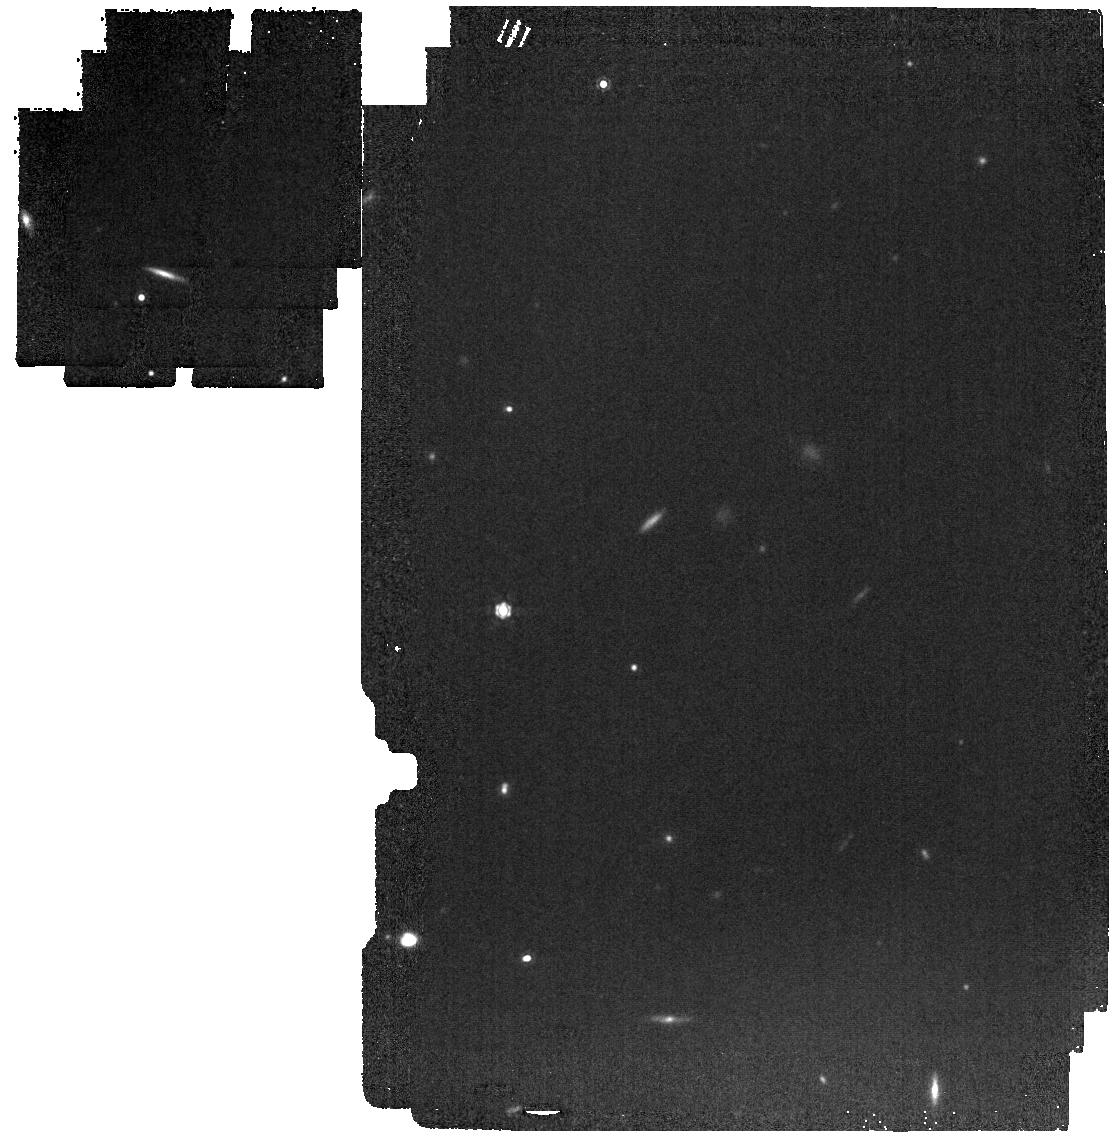
Target: COS-87259
Instrument: MIRI
Filter: F1280W
Exposure: 3 min
Observation ID: jw04877-o001_t001_miri_f1280w

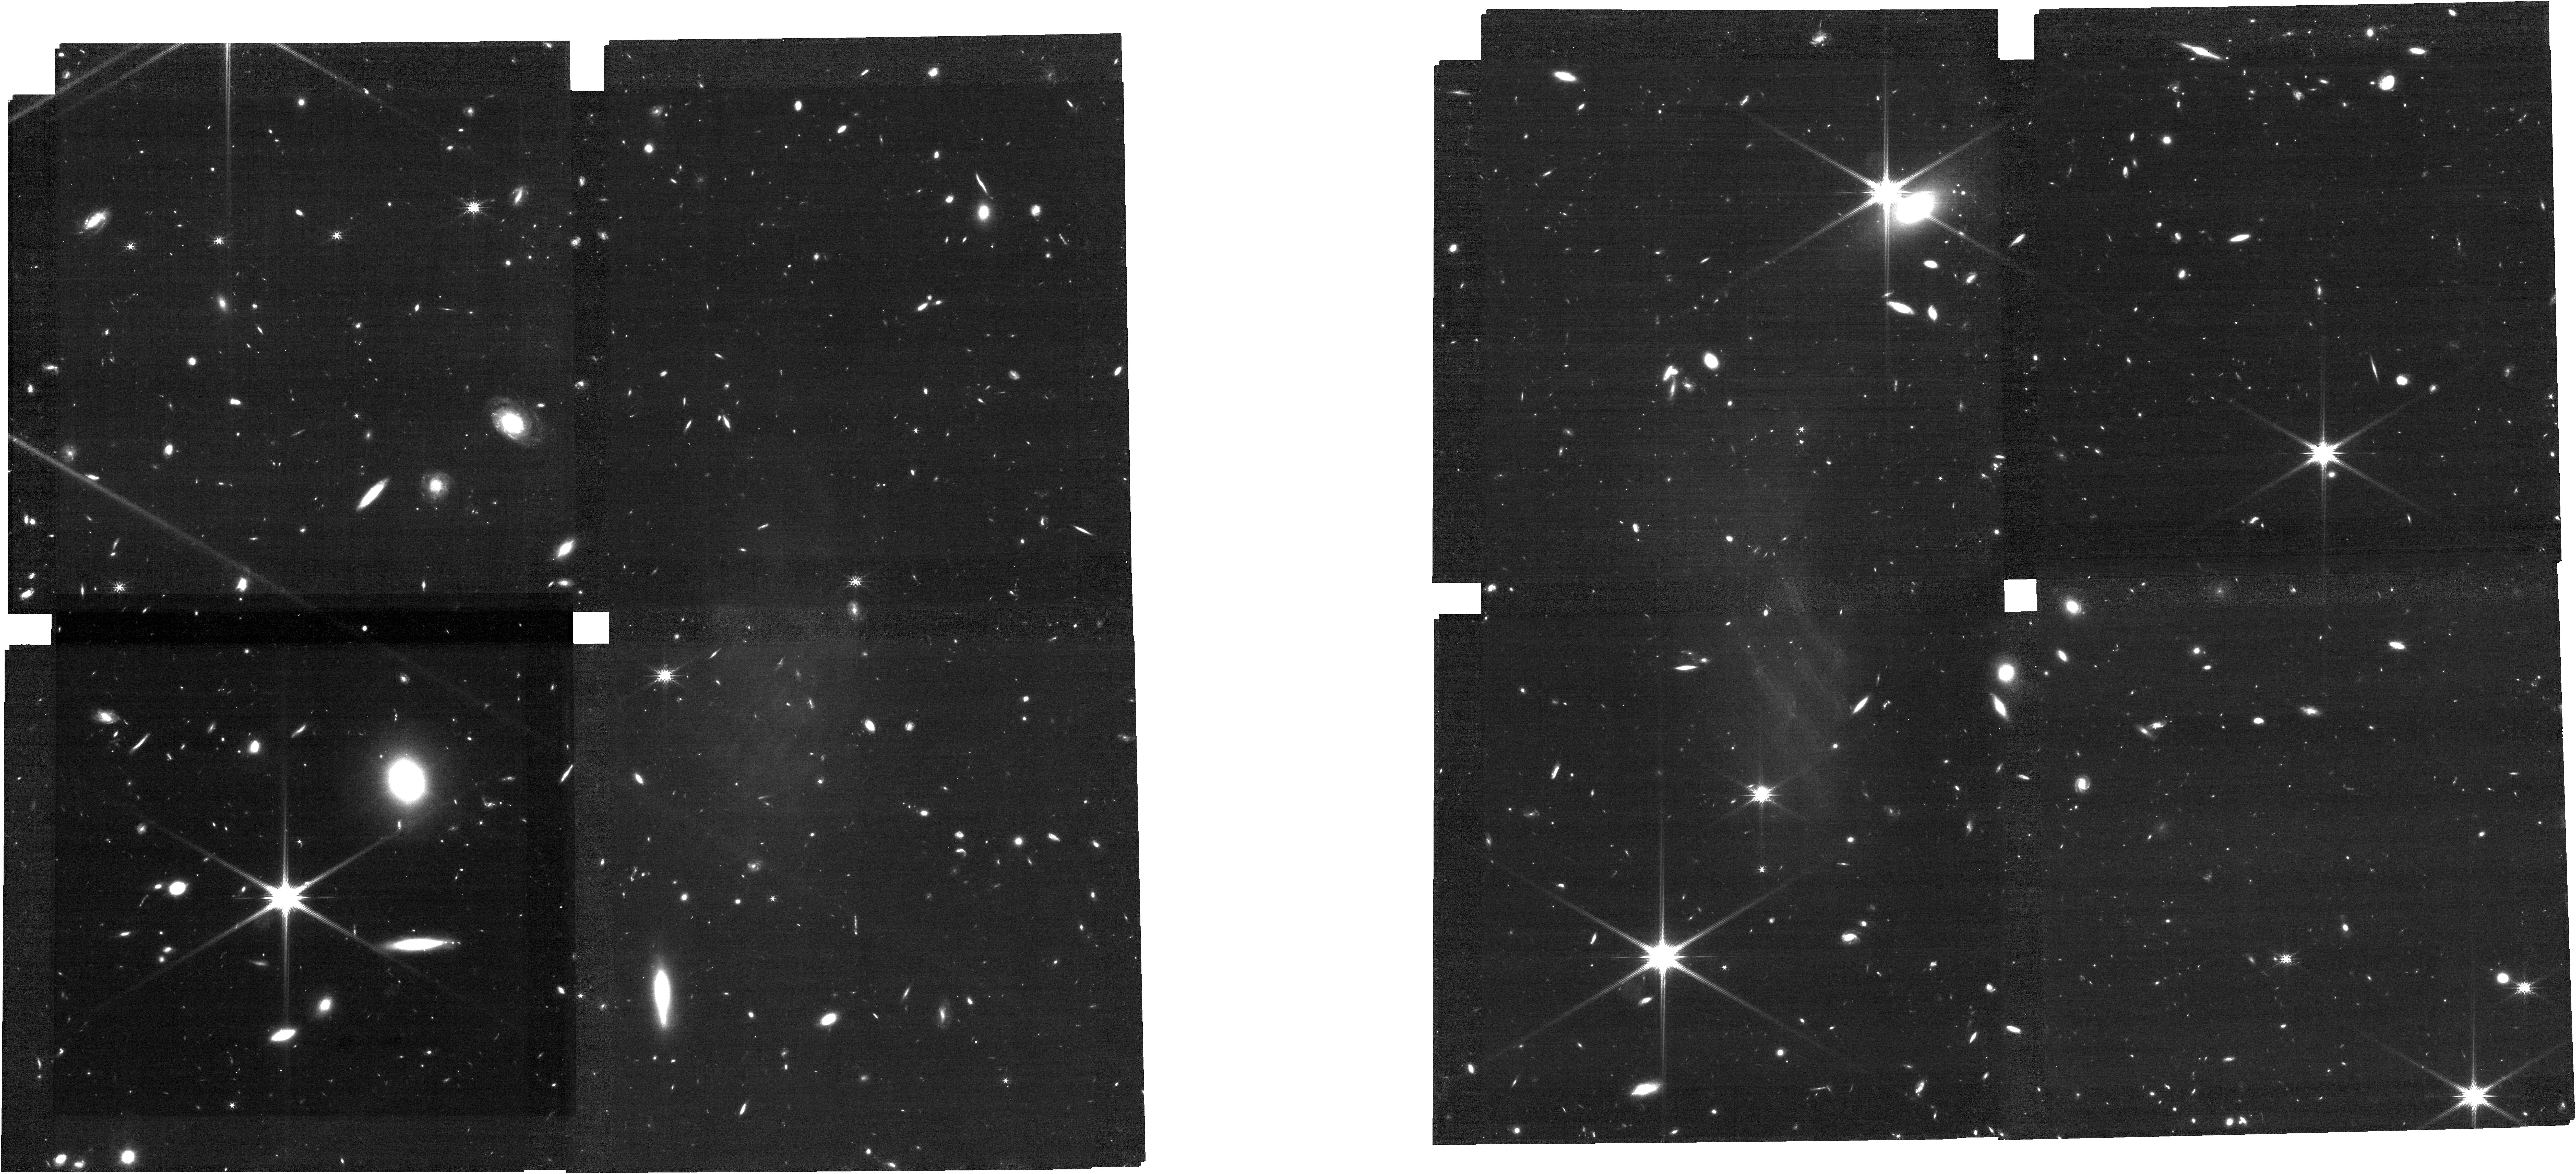
Target: COS-87259
Instrument: NIRCAM
Filter: F200W
Exposure: 53 min
Observation ID: jw04877-o004_t001_nircam_clear-f200w

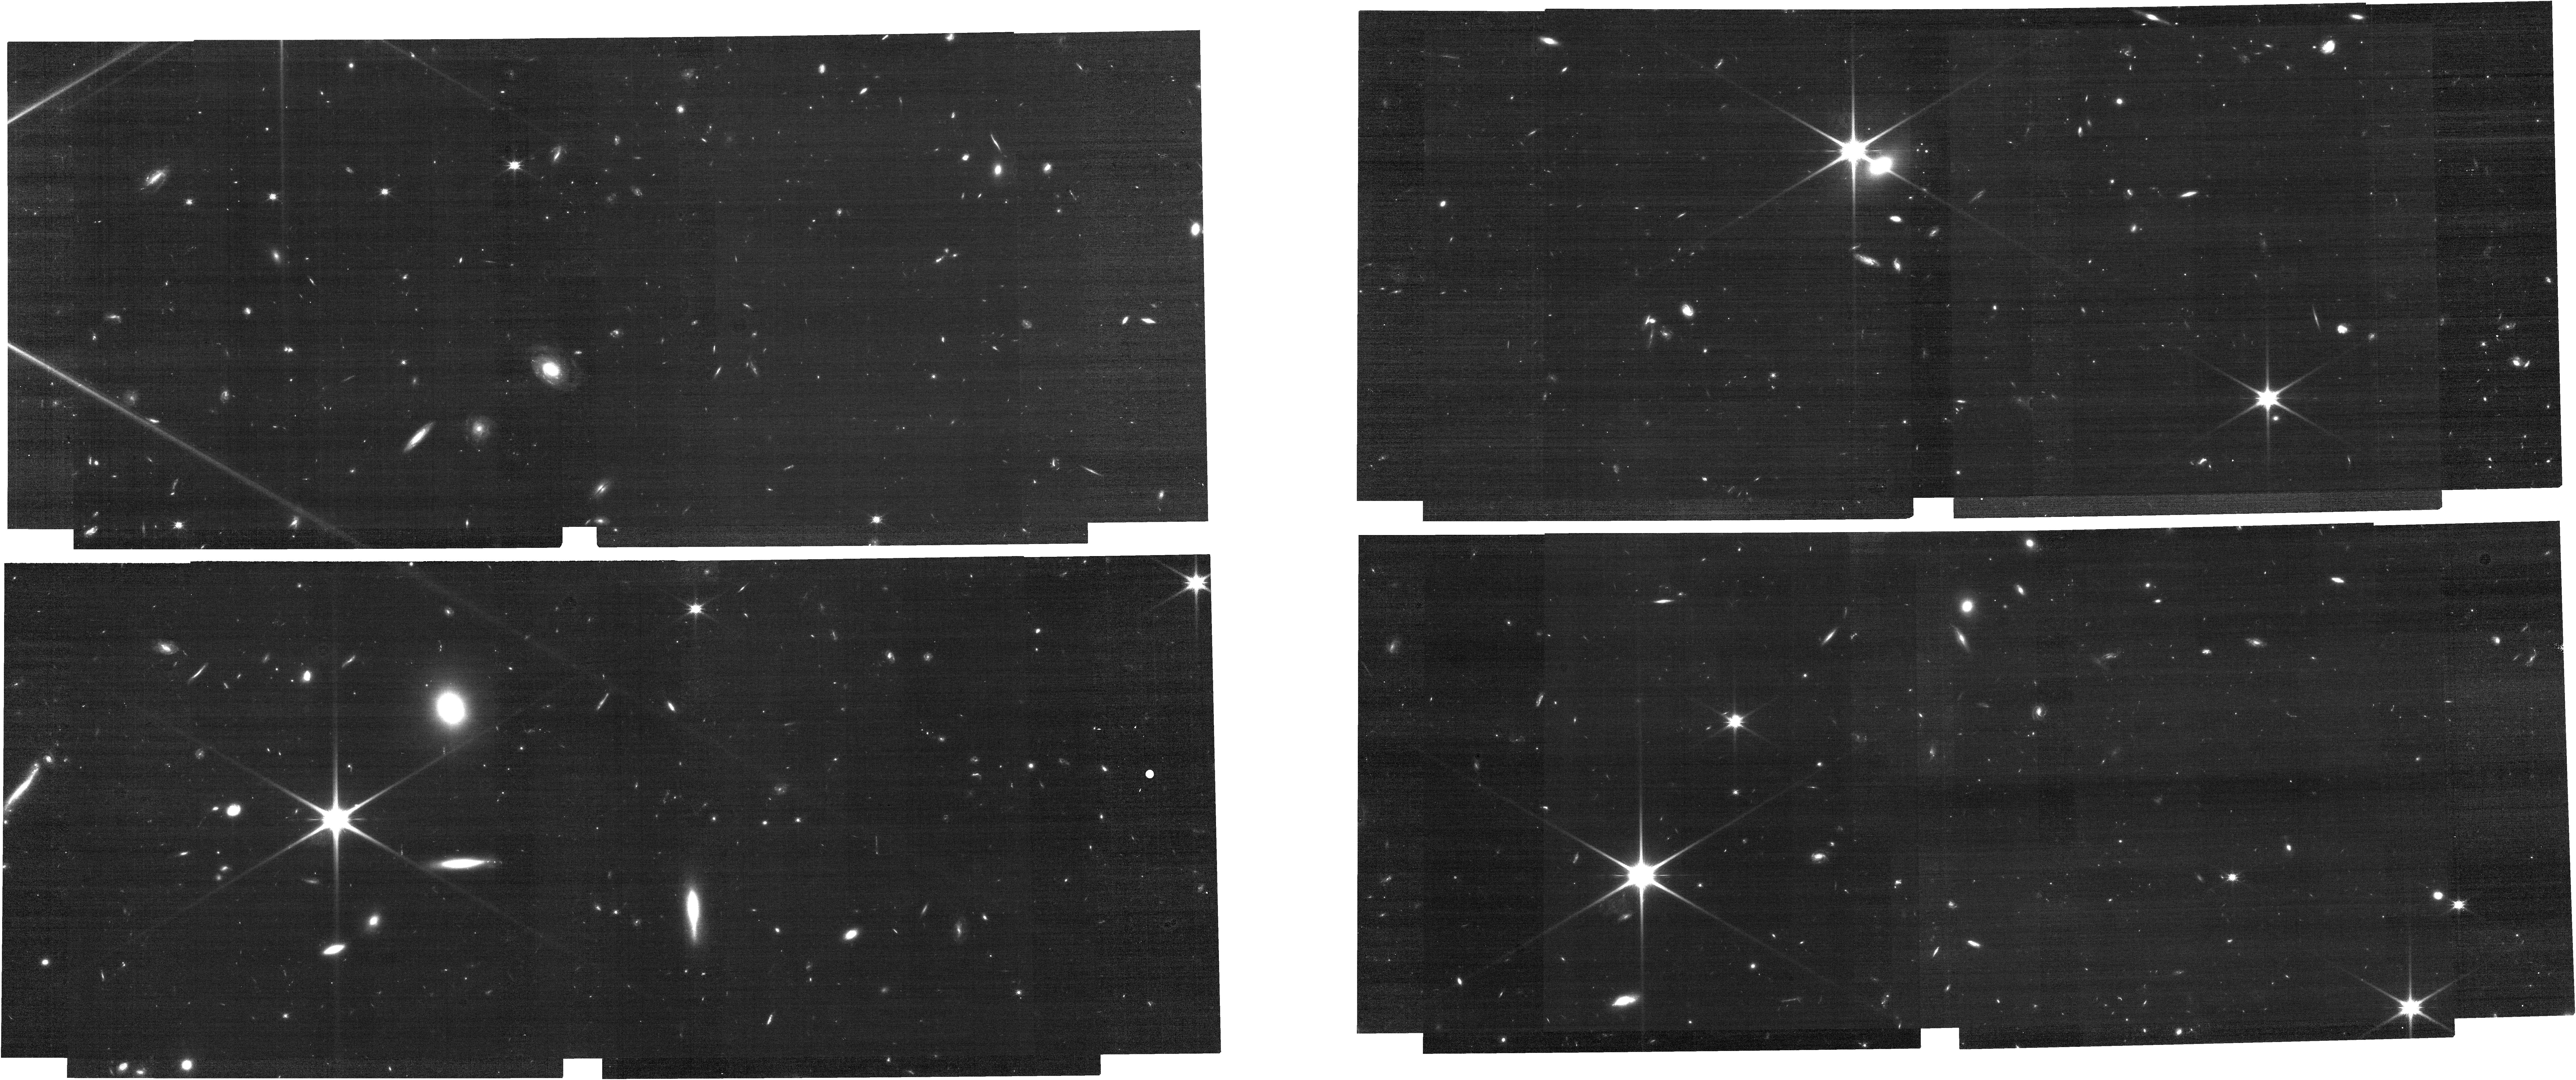
Target: COS-87259
Instrument: NIRCAM
Filter: F115W
Exposure: 26 min
Observation ID: jw04877-o004_t001_nircam_clear-f115w

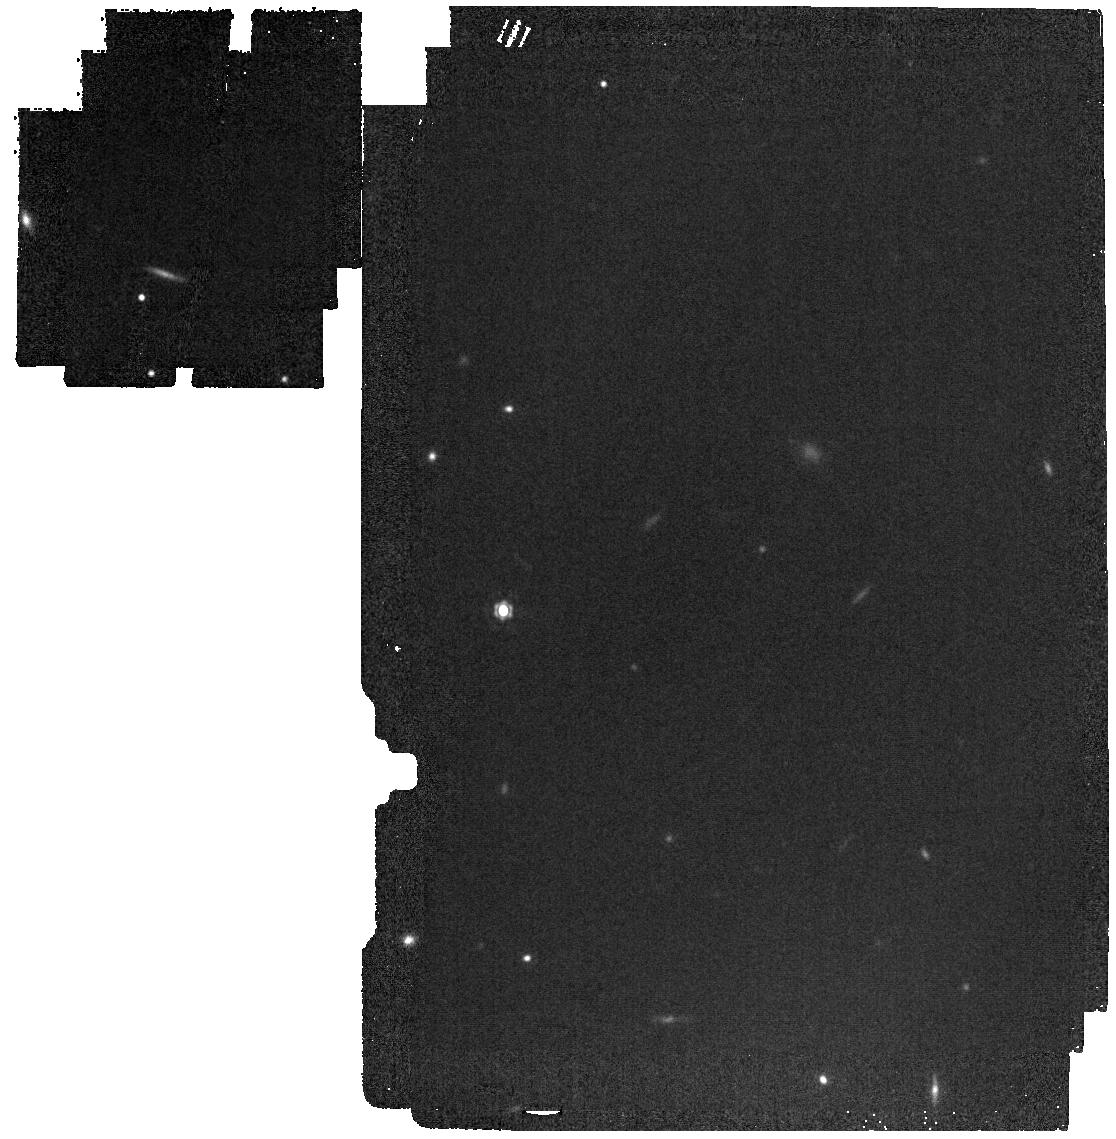
Target: COS-87259
Instrument: MIRI
Filter: F1500W
Exposure: 2 min
Observation ID: jw04877-o001_t001_miri_f1500w

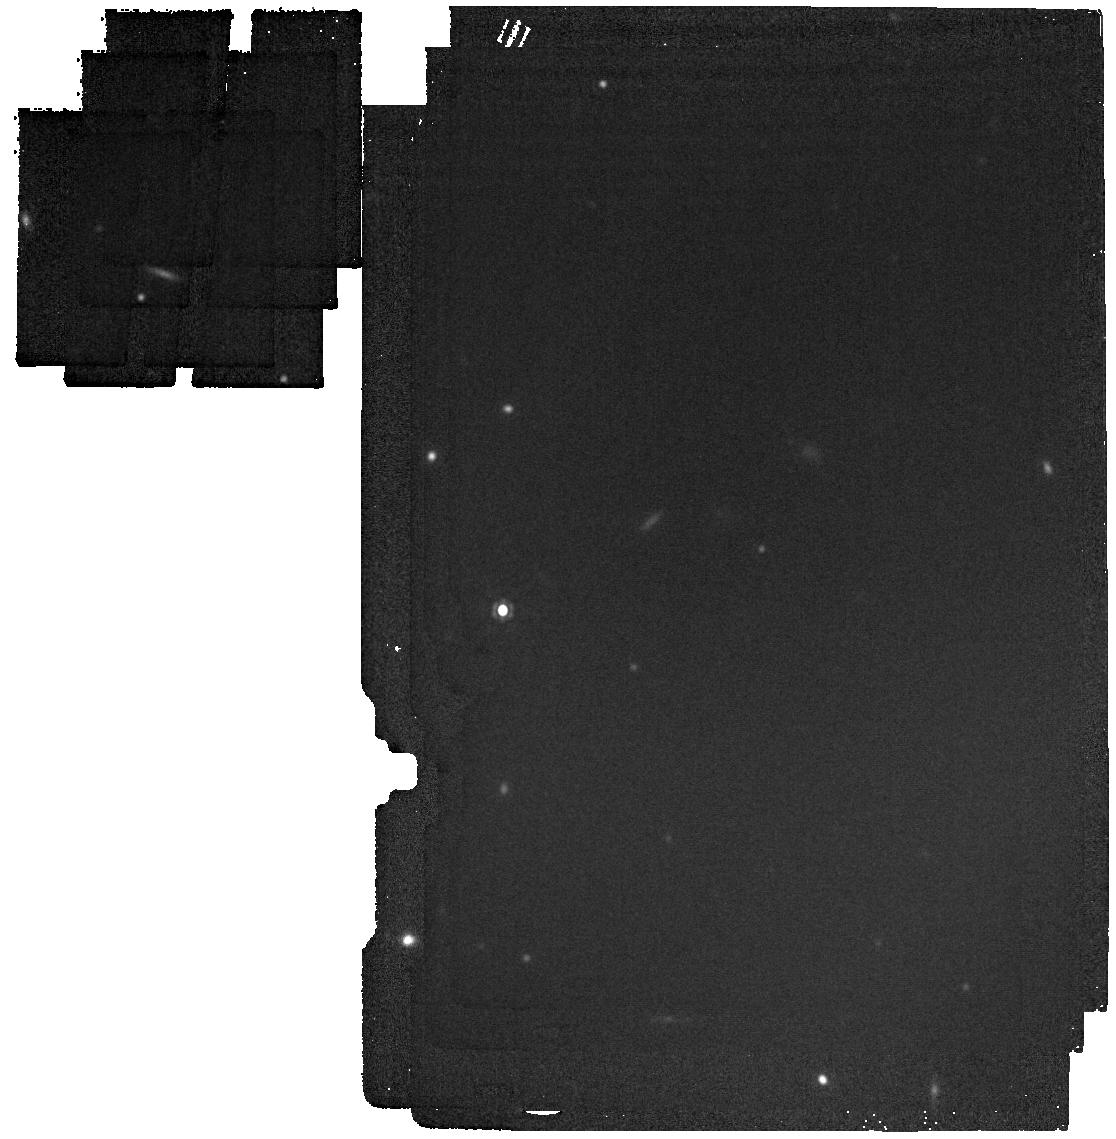
Target: COS-87259
Instrument: MIRI
Filter: F1800W
Exposure: 2 min
Observation ID: jw04877-o001_t001_miri_f1800w

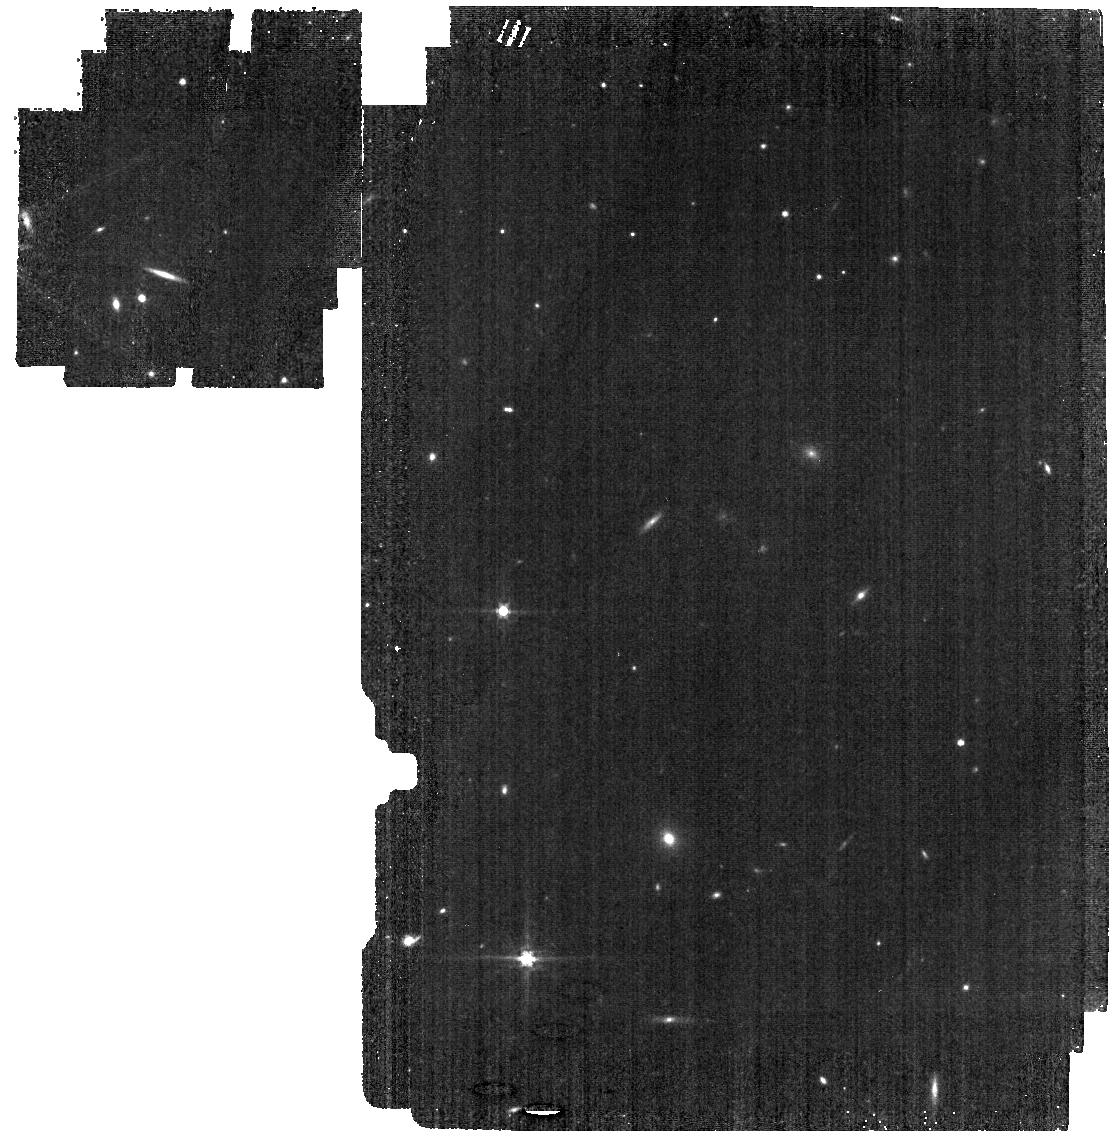
Target: COS-87259
Instrument: MIRI
Filter: F560W
Exposure: 4 min
Observation ID: jw04877-o001_t001_miri_f560w

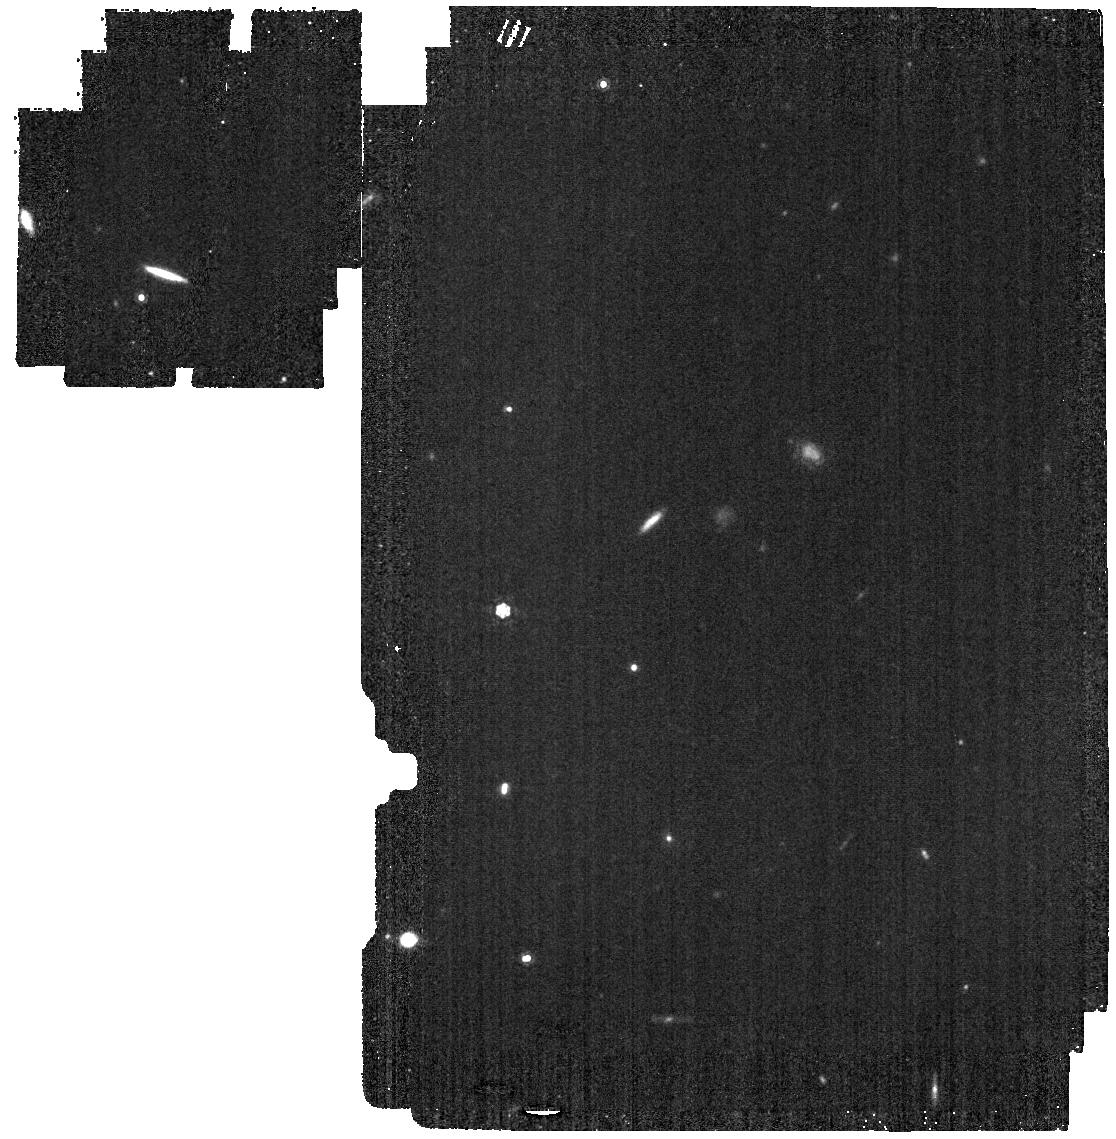
Target: COS-87259
Instrument: MIRI
Filter: F1130W
Exposure: 8 min
Observation ID: jw04877-o001_t001_miri_f1130w

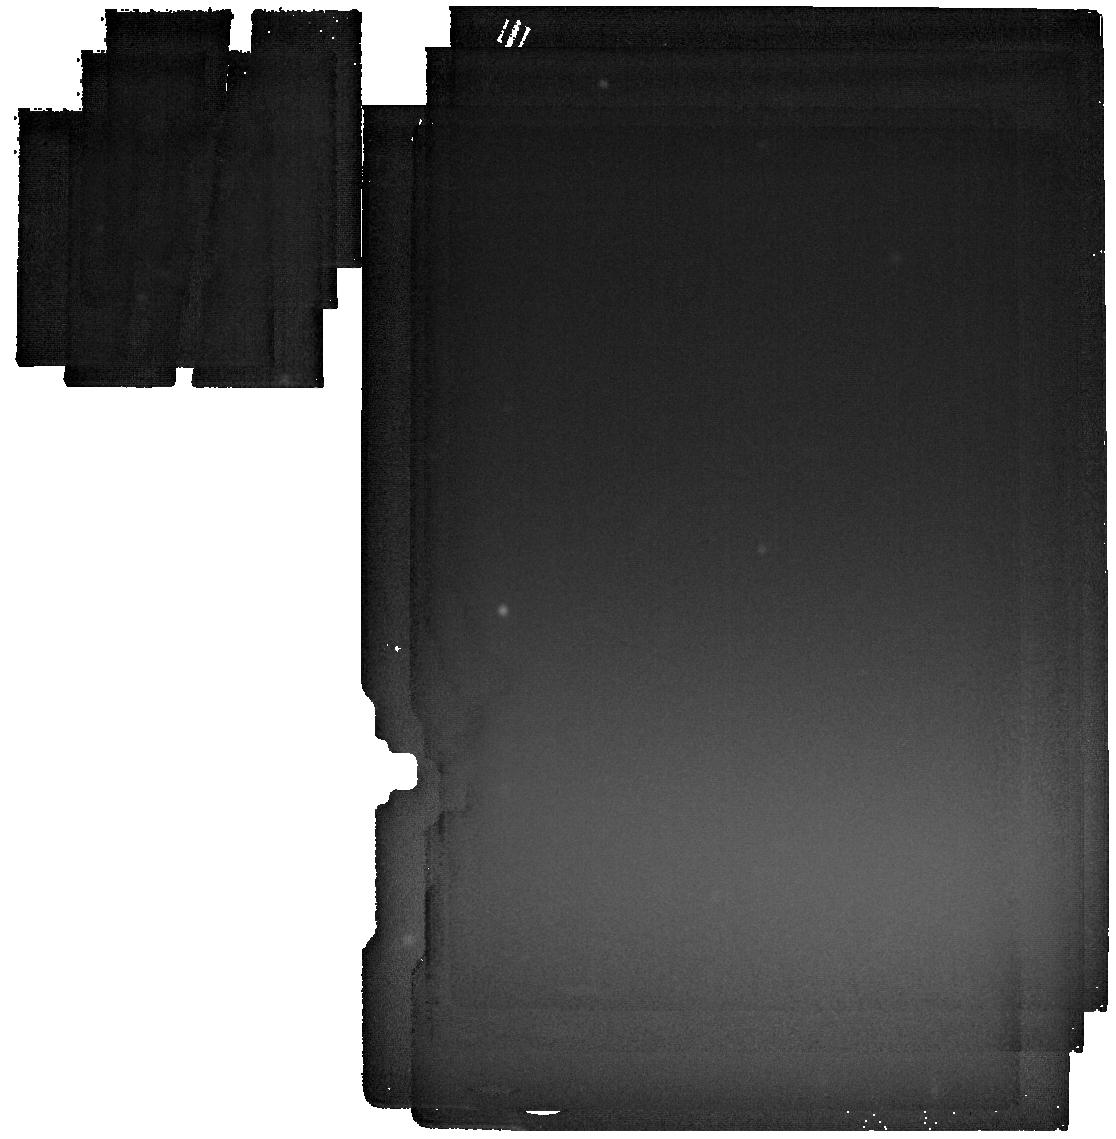
Target: COS-87259
Instrument: MIRI
Filter: F2550W
Exposure: 5 min
Observation ID: jw04877-o001_t001_miri_f2550w

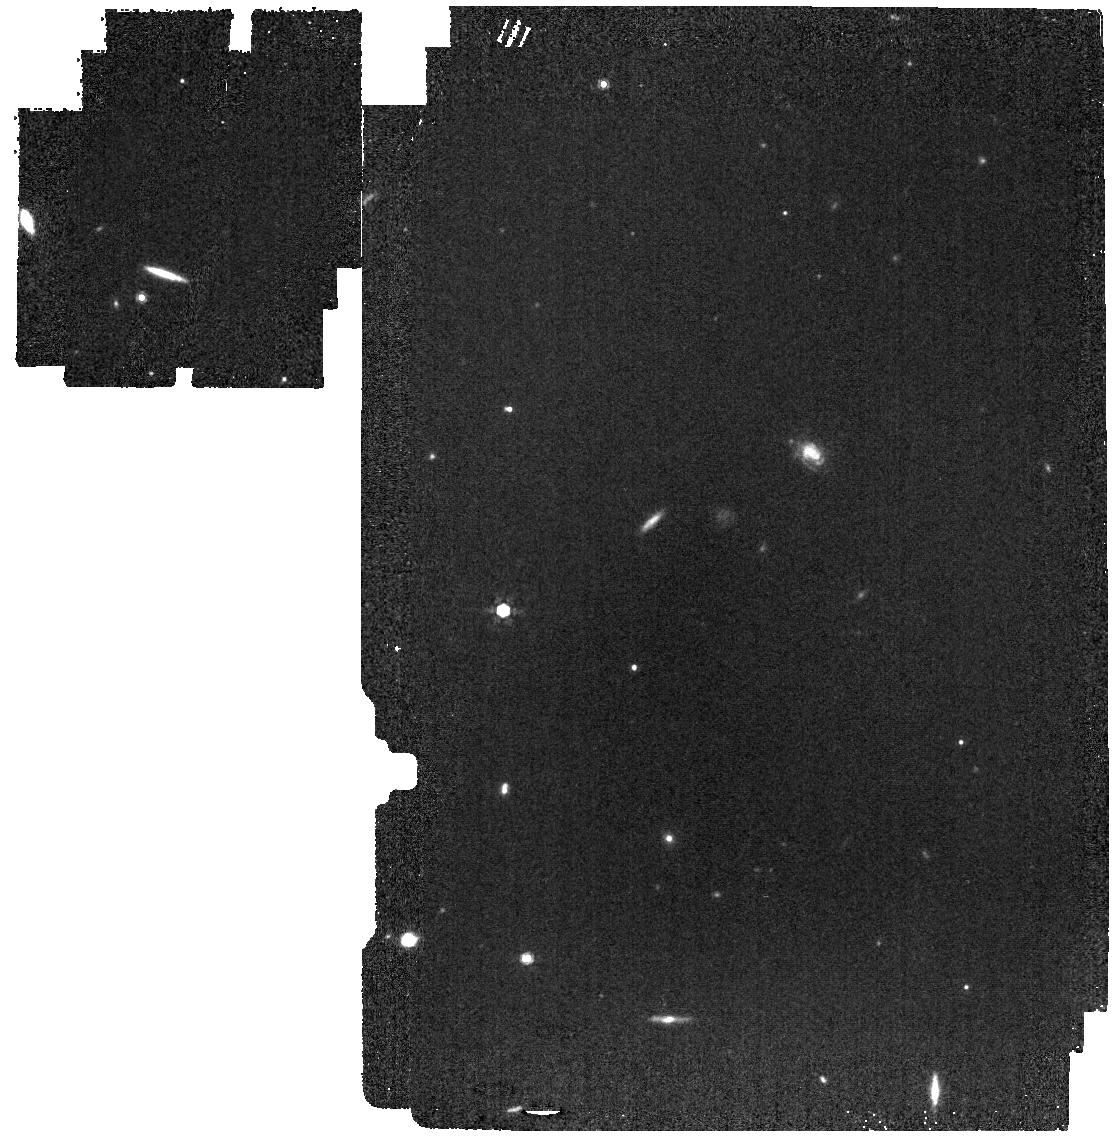
Target: COS-87259
Instrument: MIRI
Filter: F1000W
Exposure: 4 min
Observation ID: jw04877-o001_t001_miri_f1000w

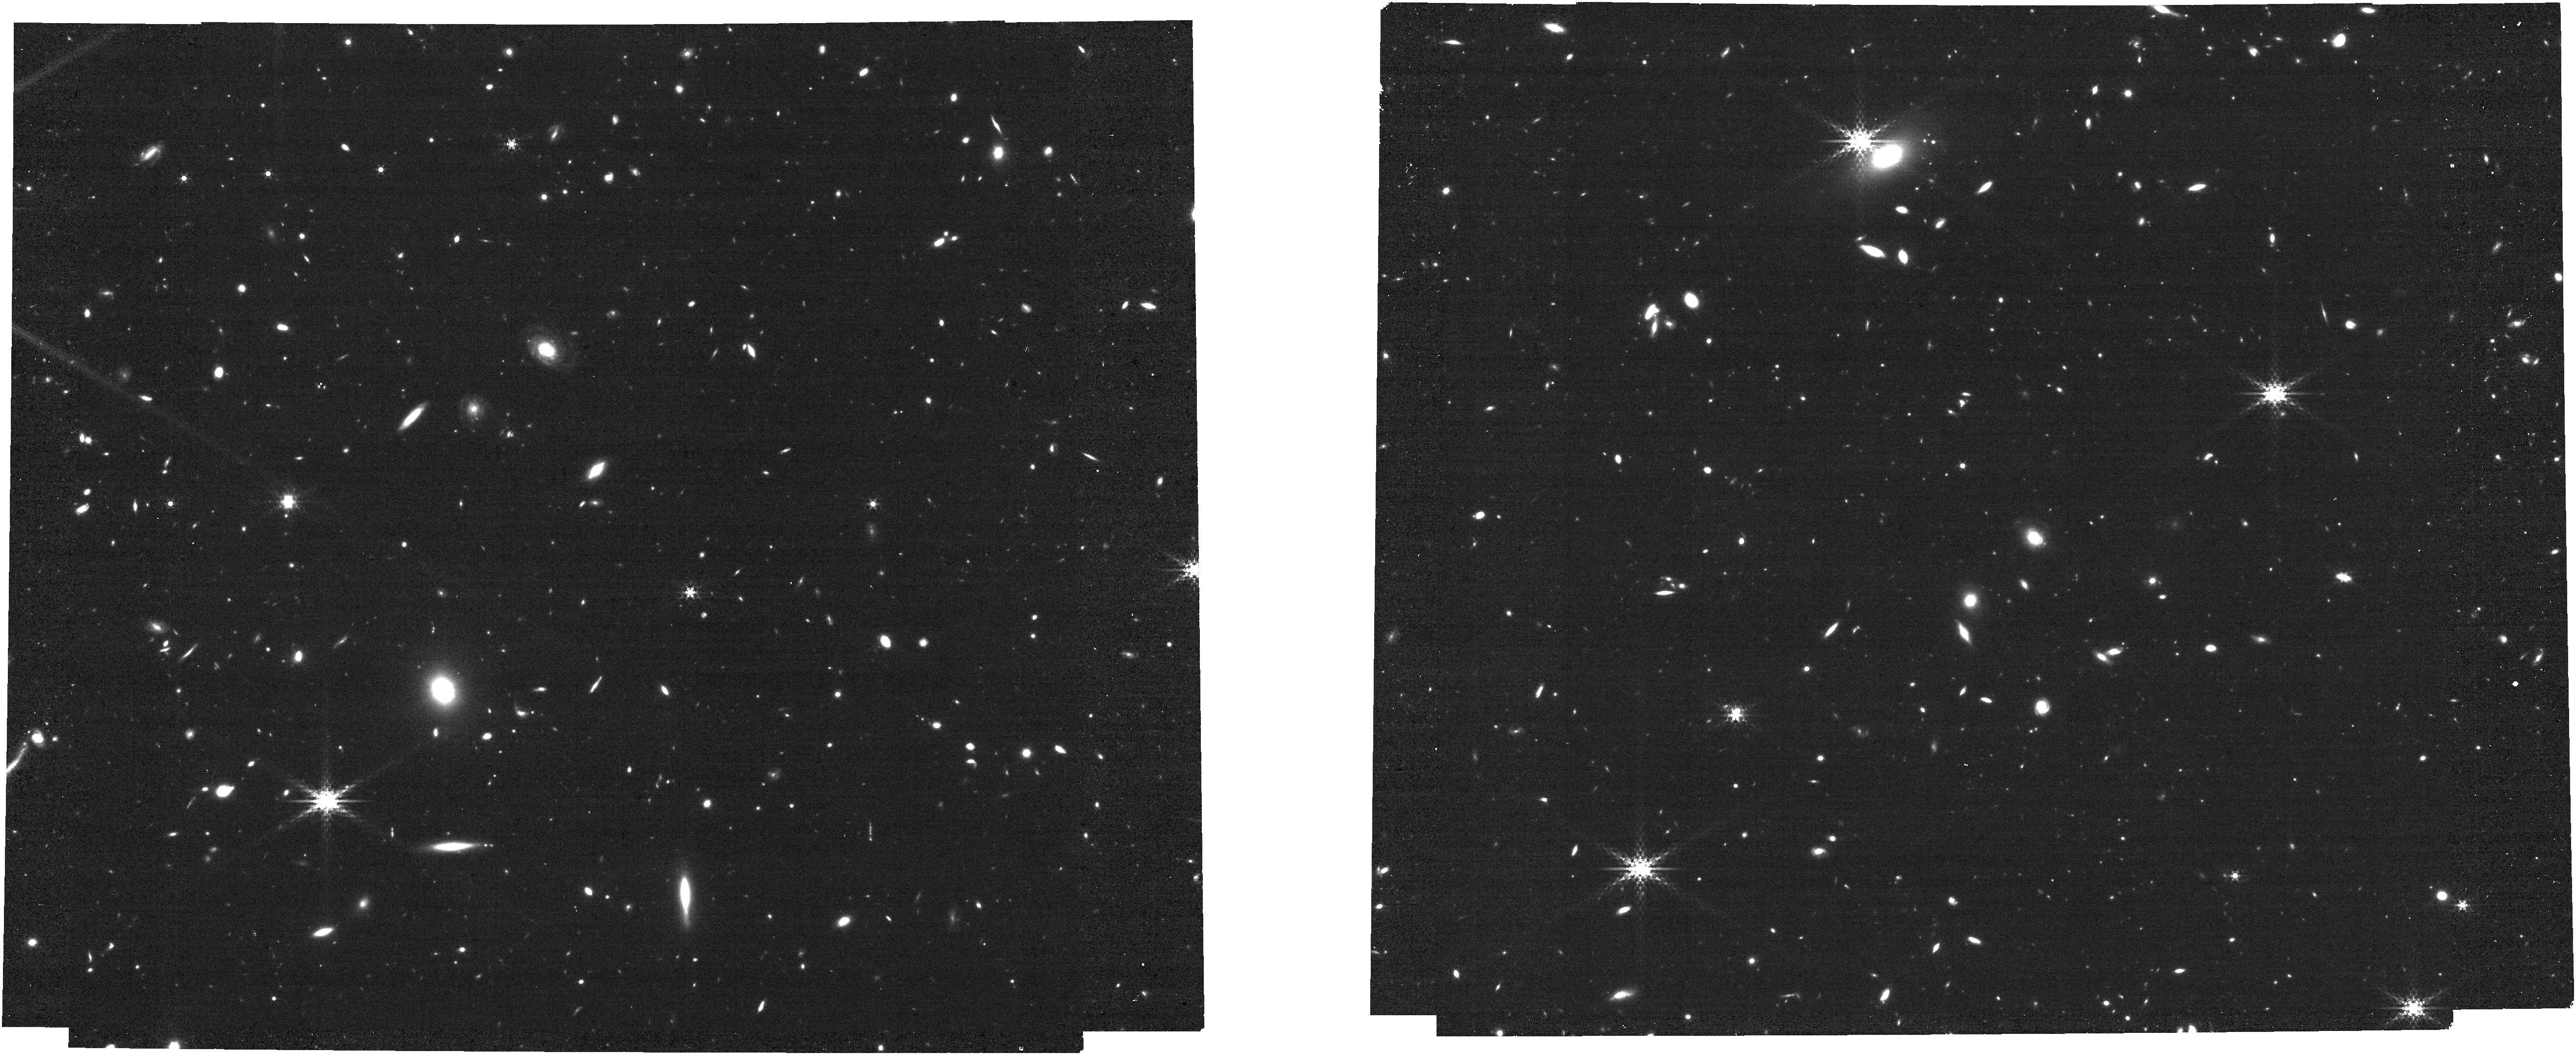
Target: COS-87259
Instrument: NIRCAM
Filter: F410M
Exposure: 26 min
Observation ID: jw04877-o004_t001_nircam_clear-f410m

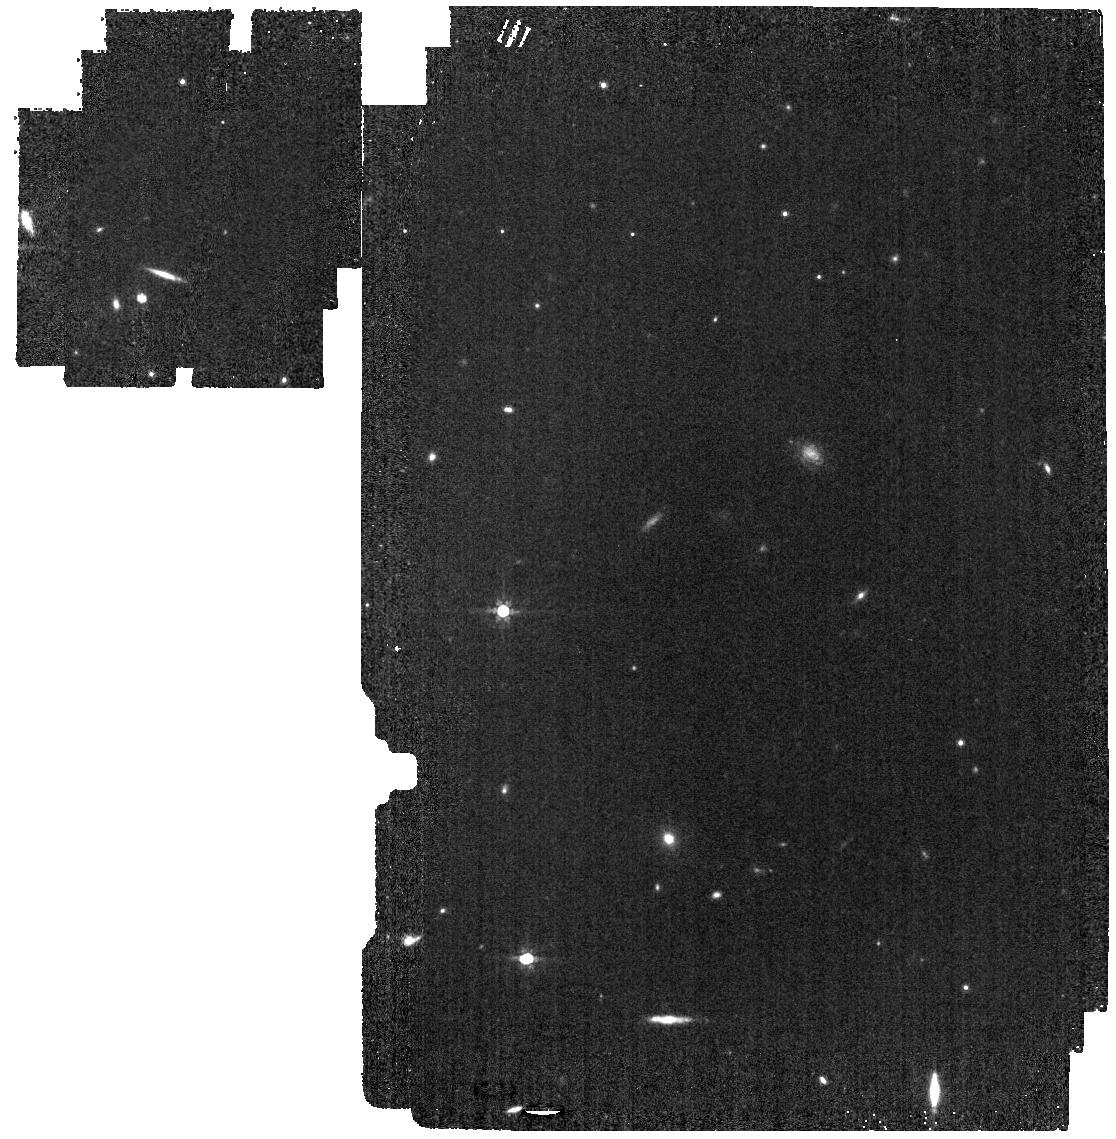
Target: COS-87259
Instrument: MIRI
Filter: F770W
Exposure: 4 min
Observation ID: jw04877-o001_t001_miri_f770w

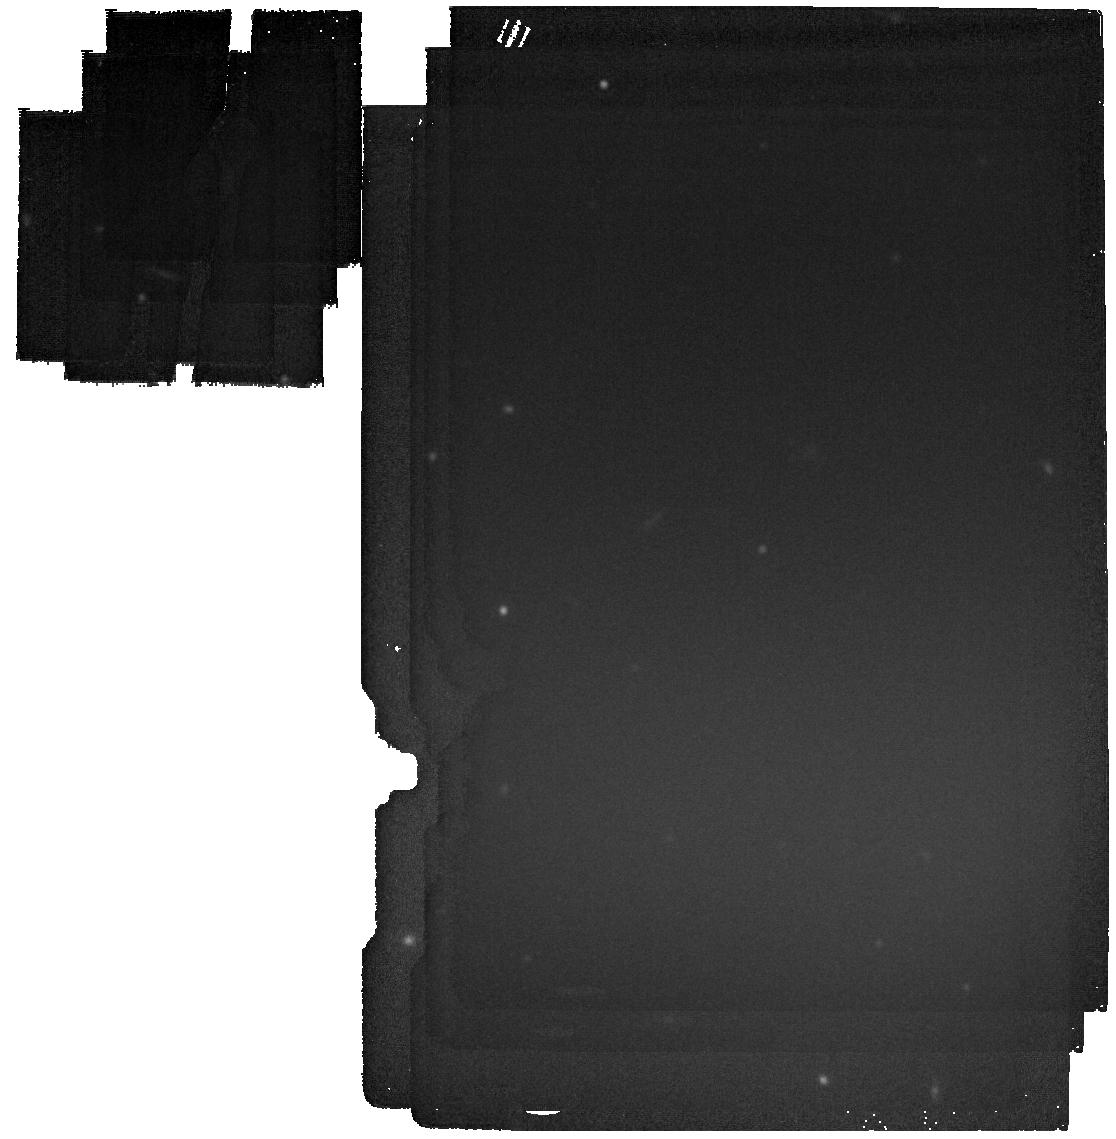
Target: COS-87259
Instrument: MIRI
Filter: F2100W
Exposure: 2 min
Observation ID: jw04877-o001_t001_miri_f2100w

The Host Galaxy, Environment, and Hot Dust Emission of the First Known Extremely-Luminous Obscured AGN at z>6 (PI: Endsley, Ryan)

The existence of billion solar mass black holes within the first 750 Myr of cosmic history poses a major challenge for models of early supermassive black hole (SMBH) formation. A major obstacle towards furthering our understanding of early SMBH growth is that all known extremely luminous AGN at z>6 fall in the category of type 1 quasars. Several recent studies have hinted that early SMBHs frequently grew as obscured AGN, stressing the importance of identifying and characterizing these objects. Here, we will take steps towards this goal by characterizing the hot dust emission, host galaxy, and environment of a newly discovered obscured AGN at z_spec = 6.853. This AGN is extremely luminous (with L_bol comparable to the brightest z~7 quasars thus implying M_BH ~ 10^9 Msol) and has multiple ALMA line detections proving its high redshift. Remarkably this object was found in a relatively small (1.5 deg^2) field, consistent with a scenario in which obscured z~7 AGN are far more abundant than similarly-luminous quasars. We will 1) deliver the first clear and detailed study of a galaxy hosting a rapidly-growing SMBH at z~7; 2) finely sample the rest near-IR SED to characterize the hot dust emission and deliver the first empirical mid-IR SED template of an obscured z>6 AGN, assisting efforts to identify similar objects with MIRI data; 3) locate the AGN relative to the resolved radio synchrotron, infrared starburst, and unobscured stellar emission to begin characterizing the interplay between the AGN and host; and 4) measure the galaxy environment of this object to better place it in context of type 1 quasars at very similar redshifts for a first glimpse into its halo rarity.